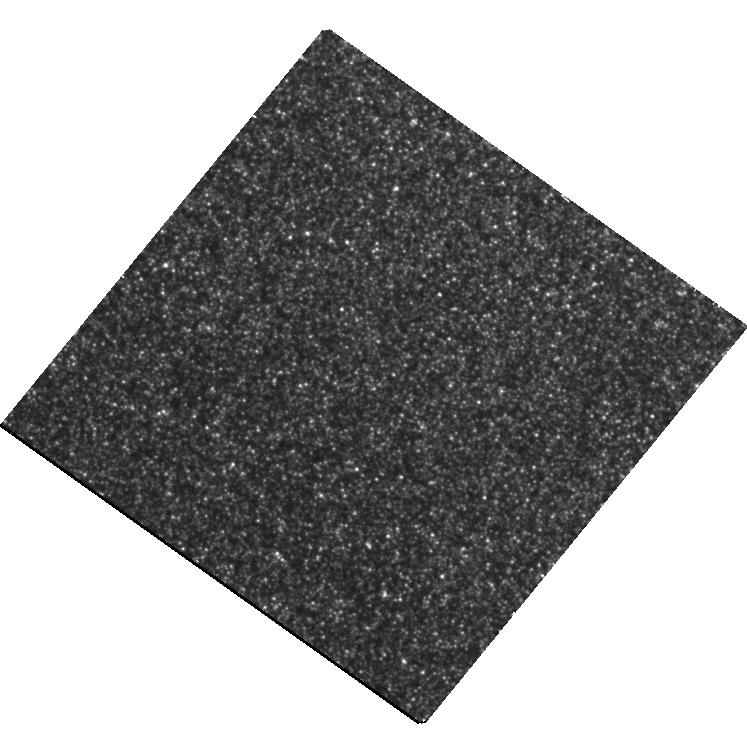
Target: M31-RV
Instrument: WFC3/UVIS
Filter: F555W
Exposure: 28 min
Observation ID: hst_11716_01_wfc3_uvis_f555w_ib6y01

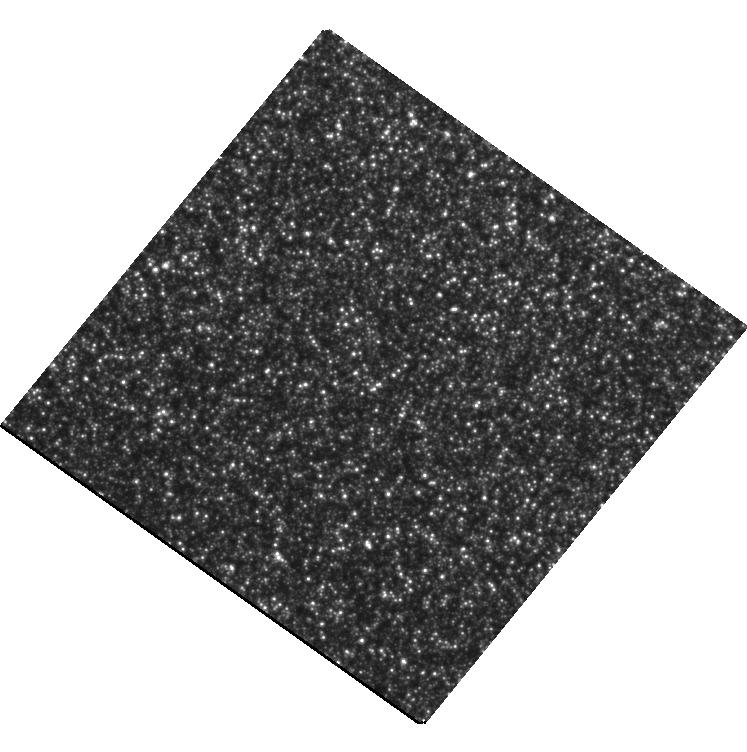
Target: M31-RV
Instrument: WFC3/UVIS
Filter: F814W
Exposure: 16 min
Observation ID: hst_11716_01_wfc3_uvis_f814w_ib6y01

In Search of the Lost Remnant of M31 RV: Shedding Light on the New Class of Luminous Red Transients (PI: Bond, Howard E.)

M31 RV is a luminous red variable star that appeared in the bulge of M31 in 1988. During its outburst, which lasted a few months, it was one of the brightest stars in the Local Group. Unlike a classical nova, it was extremely cool during the eruption, and it never became optically thin or exposed a hot, blue source. There has been renewed interest in M31 RV recently, because of its remarkable similarities to V838 Mon, a luminous Galactic variable star that underwent a similar rapid expansion to become a red supergiant, and which is currently illuminating a spectacular light echo, extensively observed by HST. The outburst mechanism for this new class of luminous transients remains unknown, and is one of the major current challenges to our understanding of stellar physics. Bond and Siegel have examined WFPC2 frames of the site of M31 RV, obtained fortuitously in 1999 as parallel observations during spectroscopic studies of the nucleus of M31. The explosion site shows only a pure old population of red giants, with no obvious remnant of M31 RV. I propose now to obtain second-epoch images of the site, in the same filters, to determine whether there is an object in the field that has faded or varied, and if so what its brightness and color is. This information may provide new constraints on proposed outburst mechanisms, such as stellar mergers or collisions, and could lead to a spectroscopic observation in a future HST cycle.